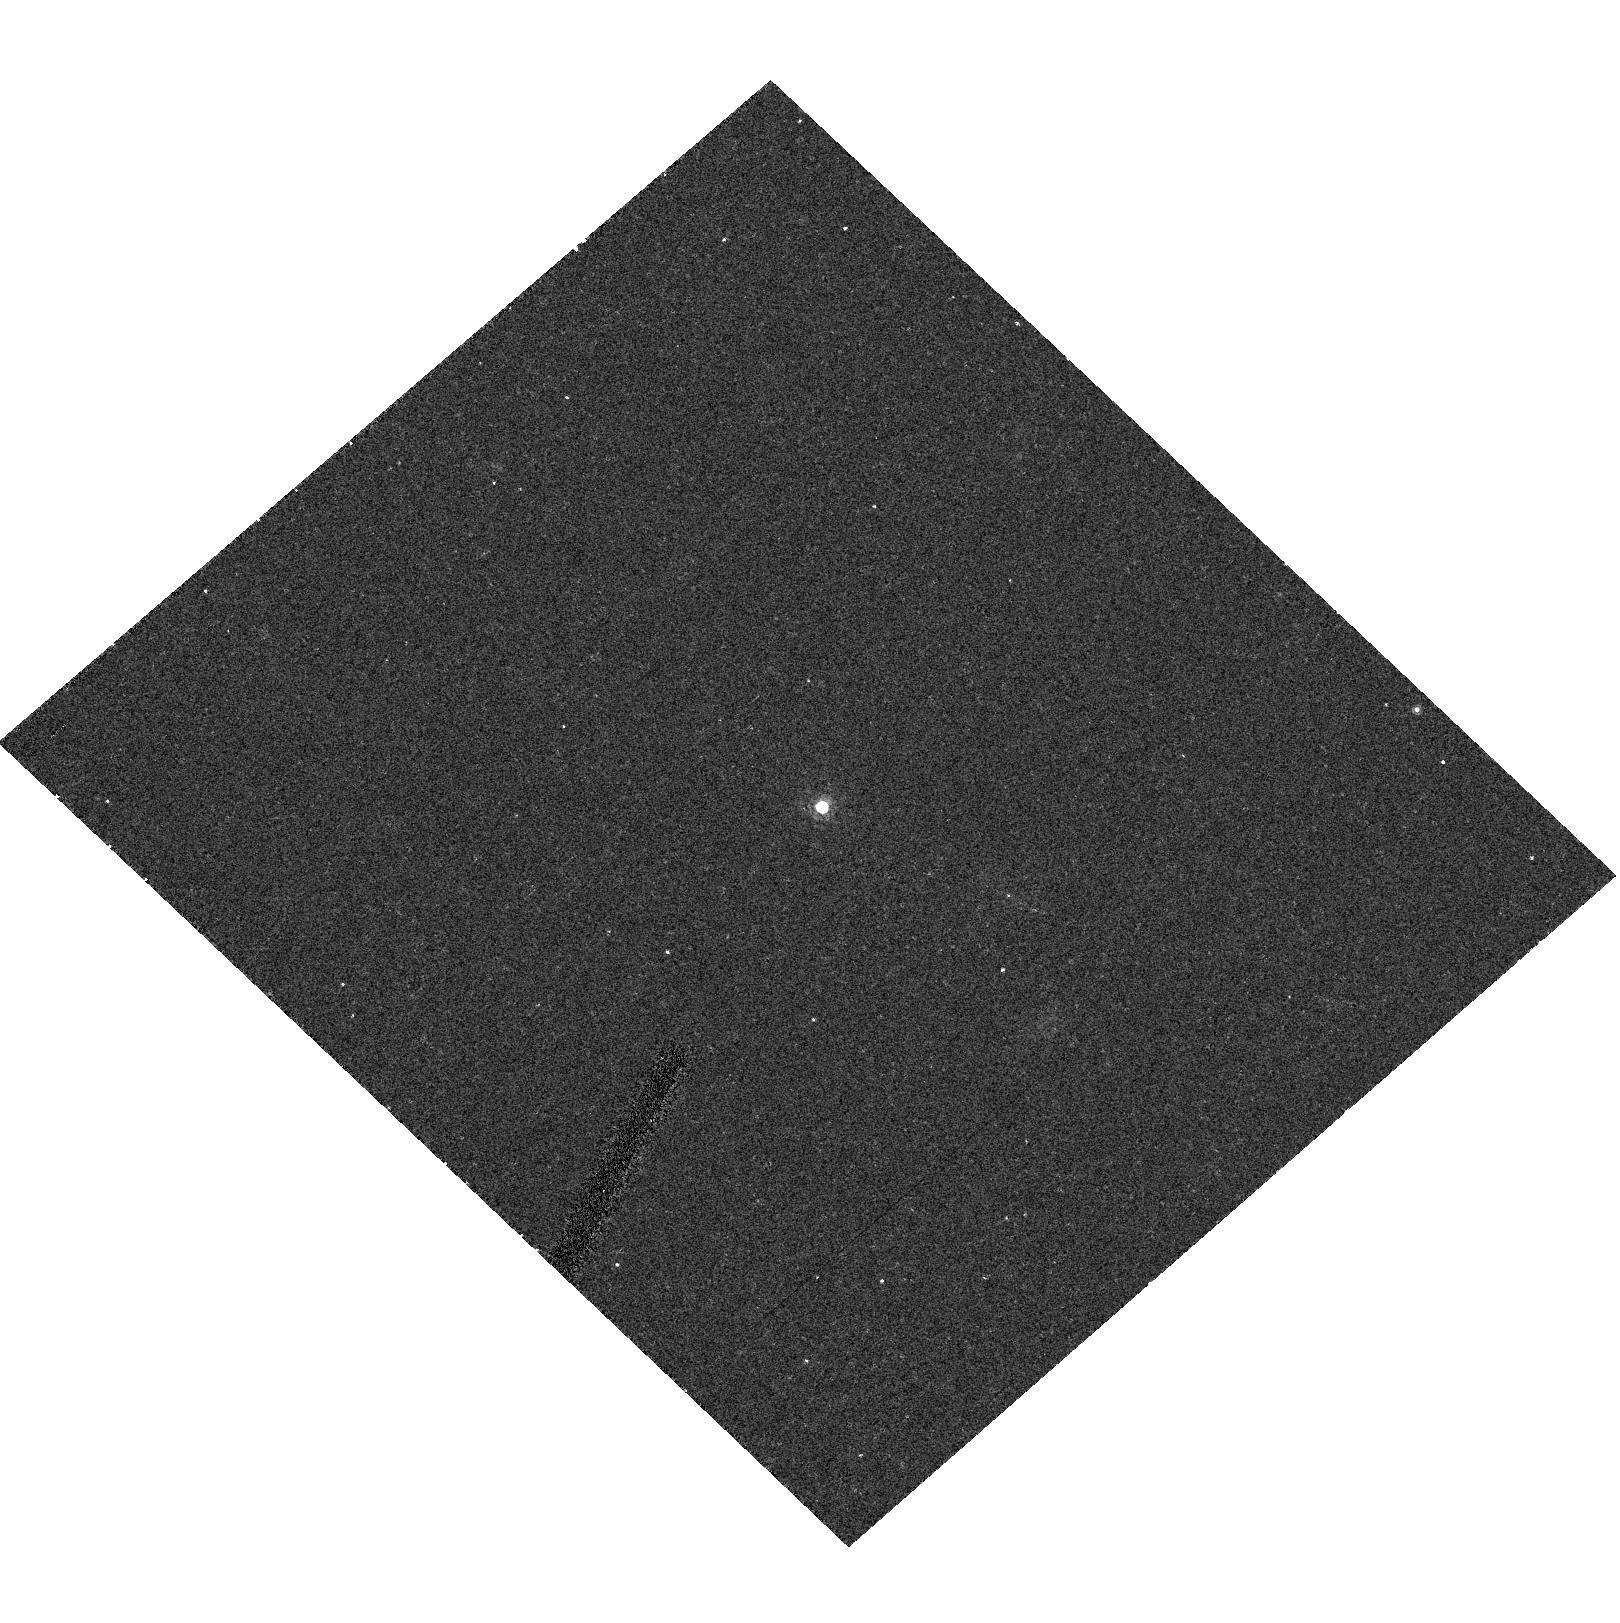
Target: QSO-120441-002149
Instrument: ACS/HRC
Filter: F775W
Exposure: 11 min
Observation ID: hst_9472_dz_acs_hrc_f775w_j8f3dz

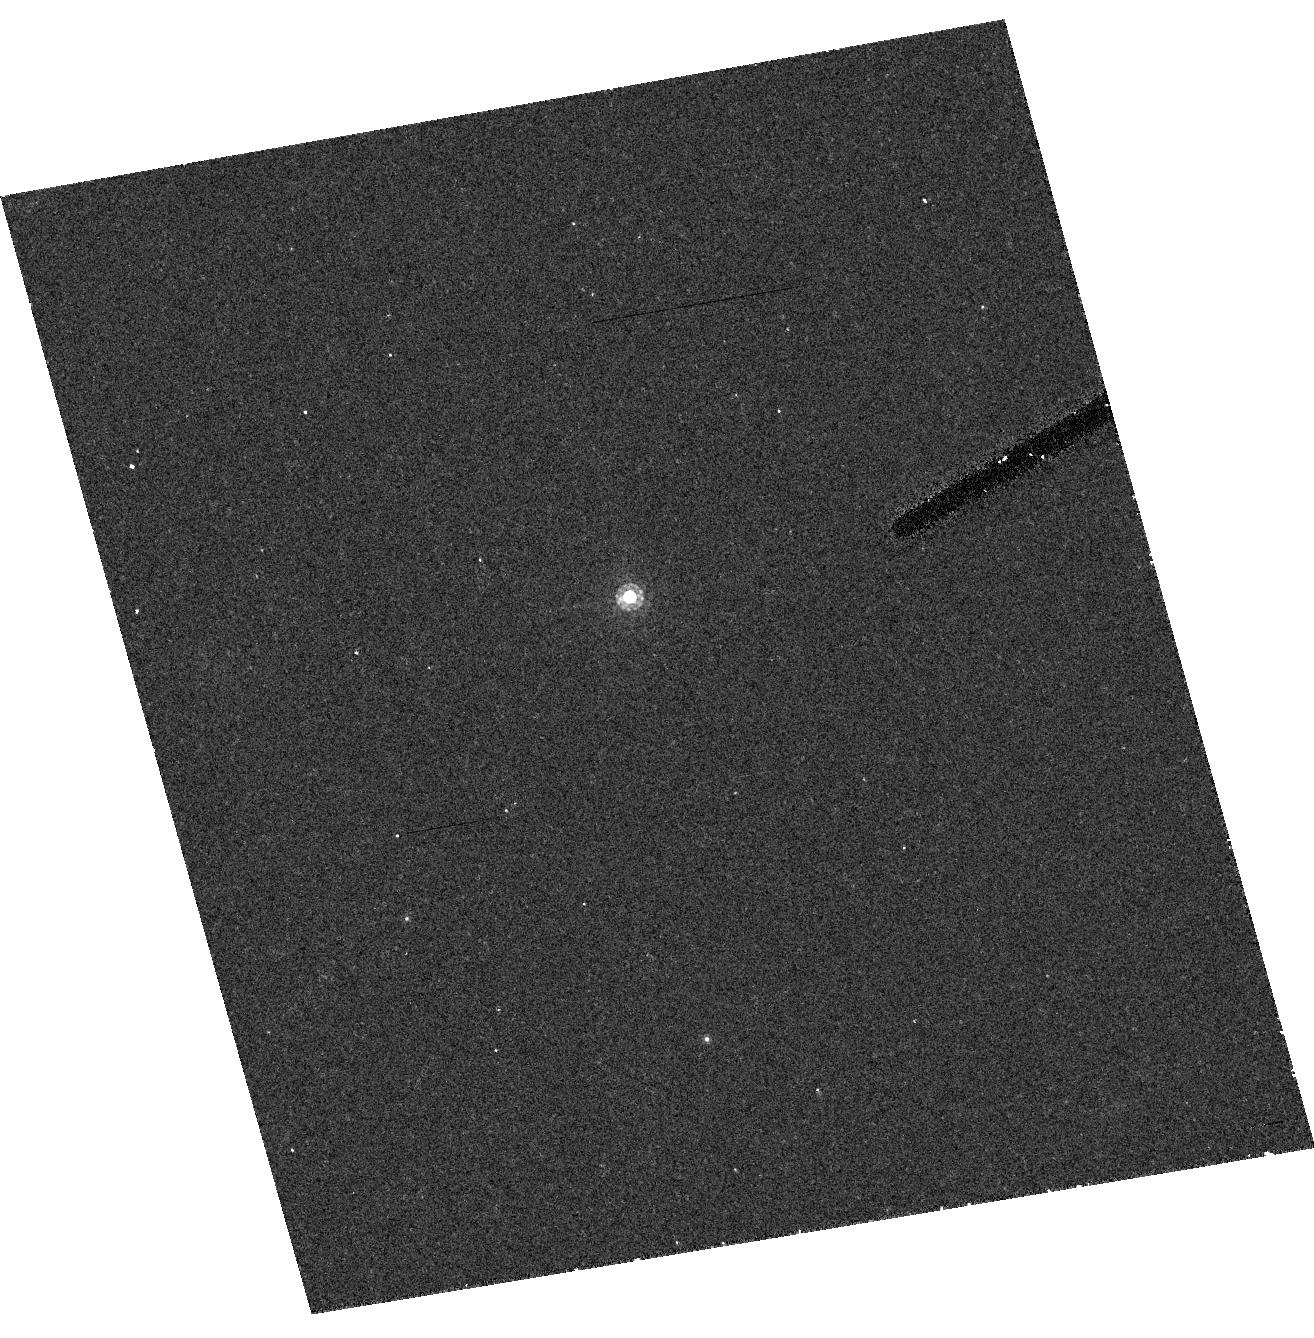
Target: QSO-140248+014634
Instrument: ACS/HRC
Filter: F775W
Exposure: 11 min
Observation ID: hst_9472_ew_acs_hrc_f775w_j8f3ew

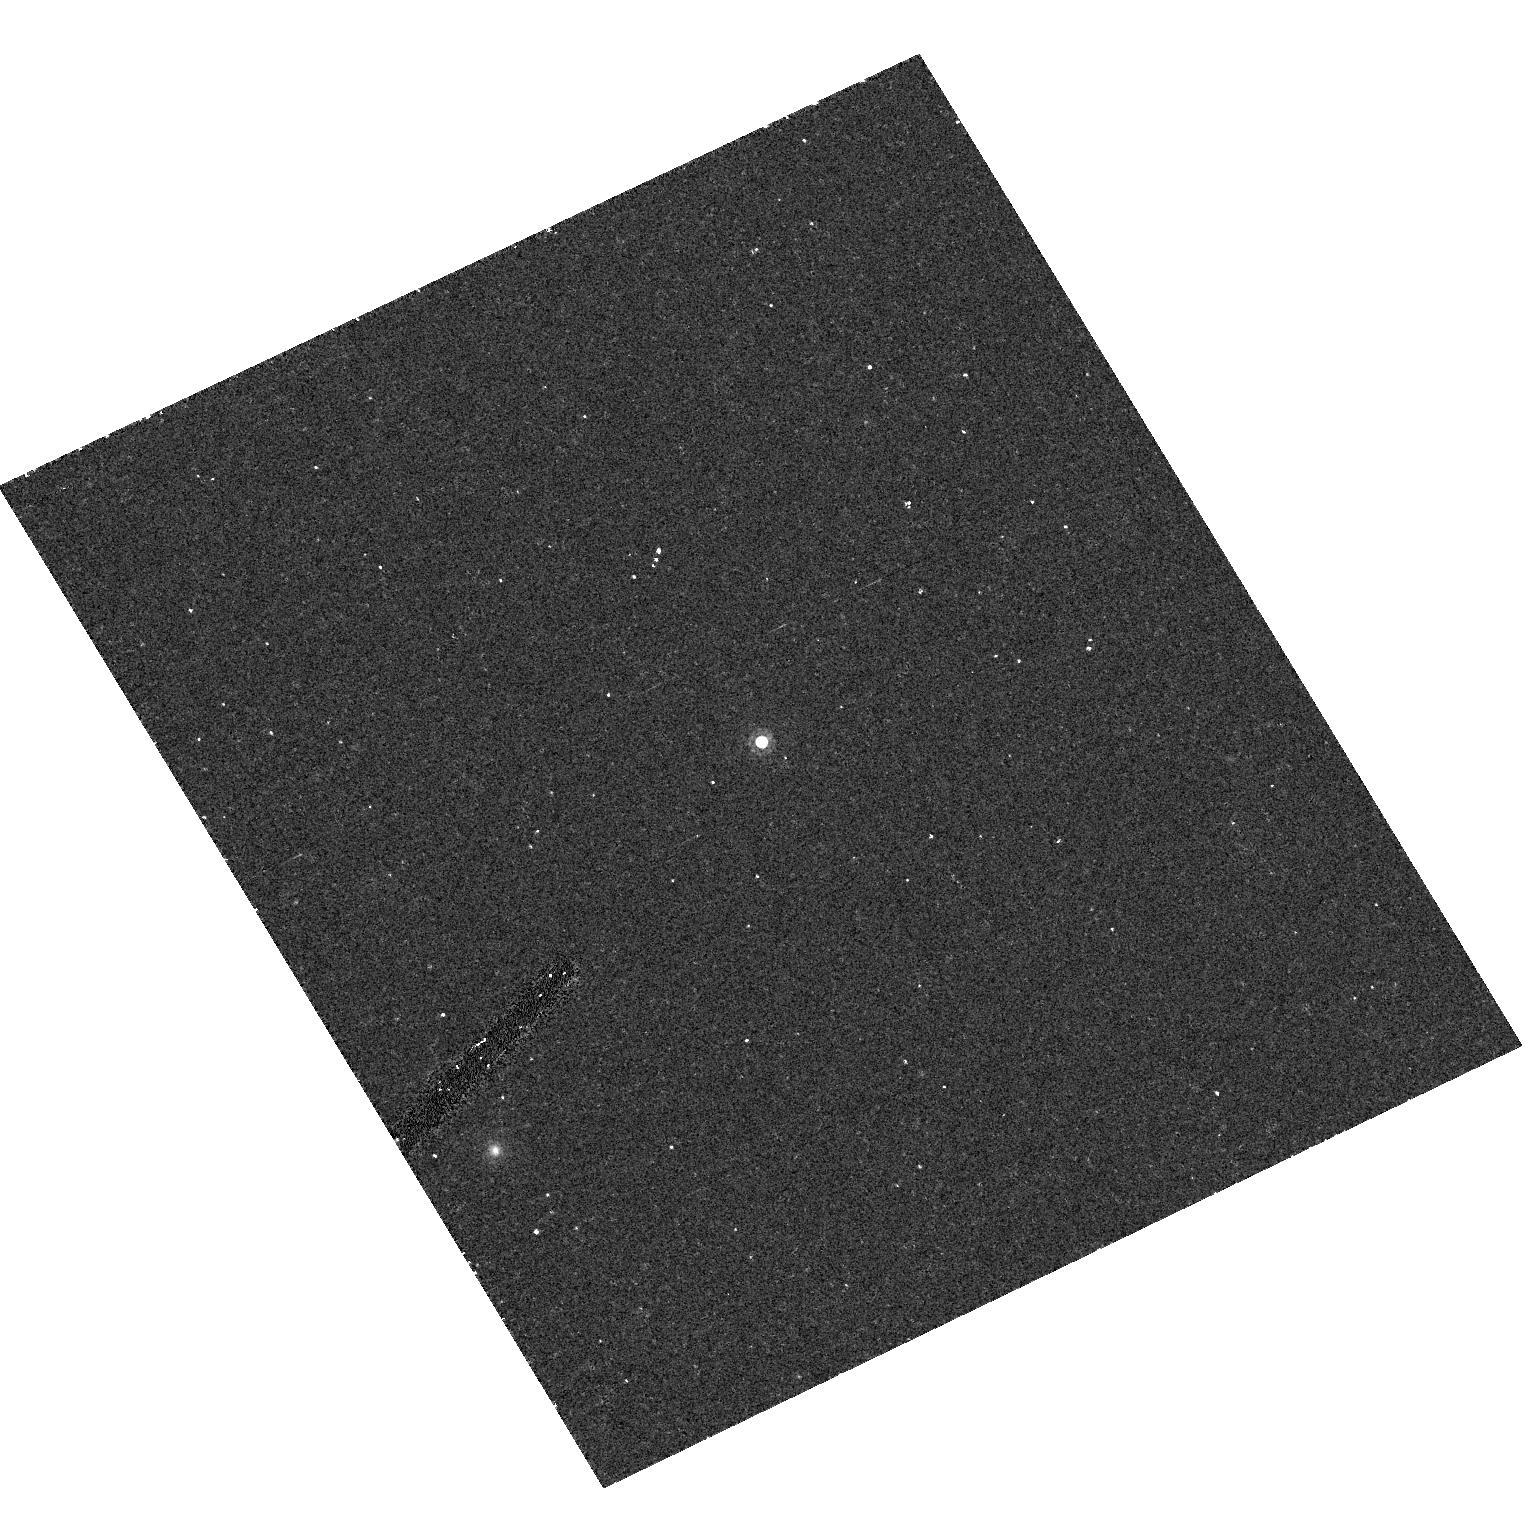
Target: QSO-112253+005329
Instrument: ACS/HRC
Filter: F775W
Exposure: 11 min
Observation ID: hst_9472_dq_acs_hrc_f775w_j8f3dq

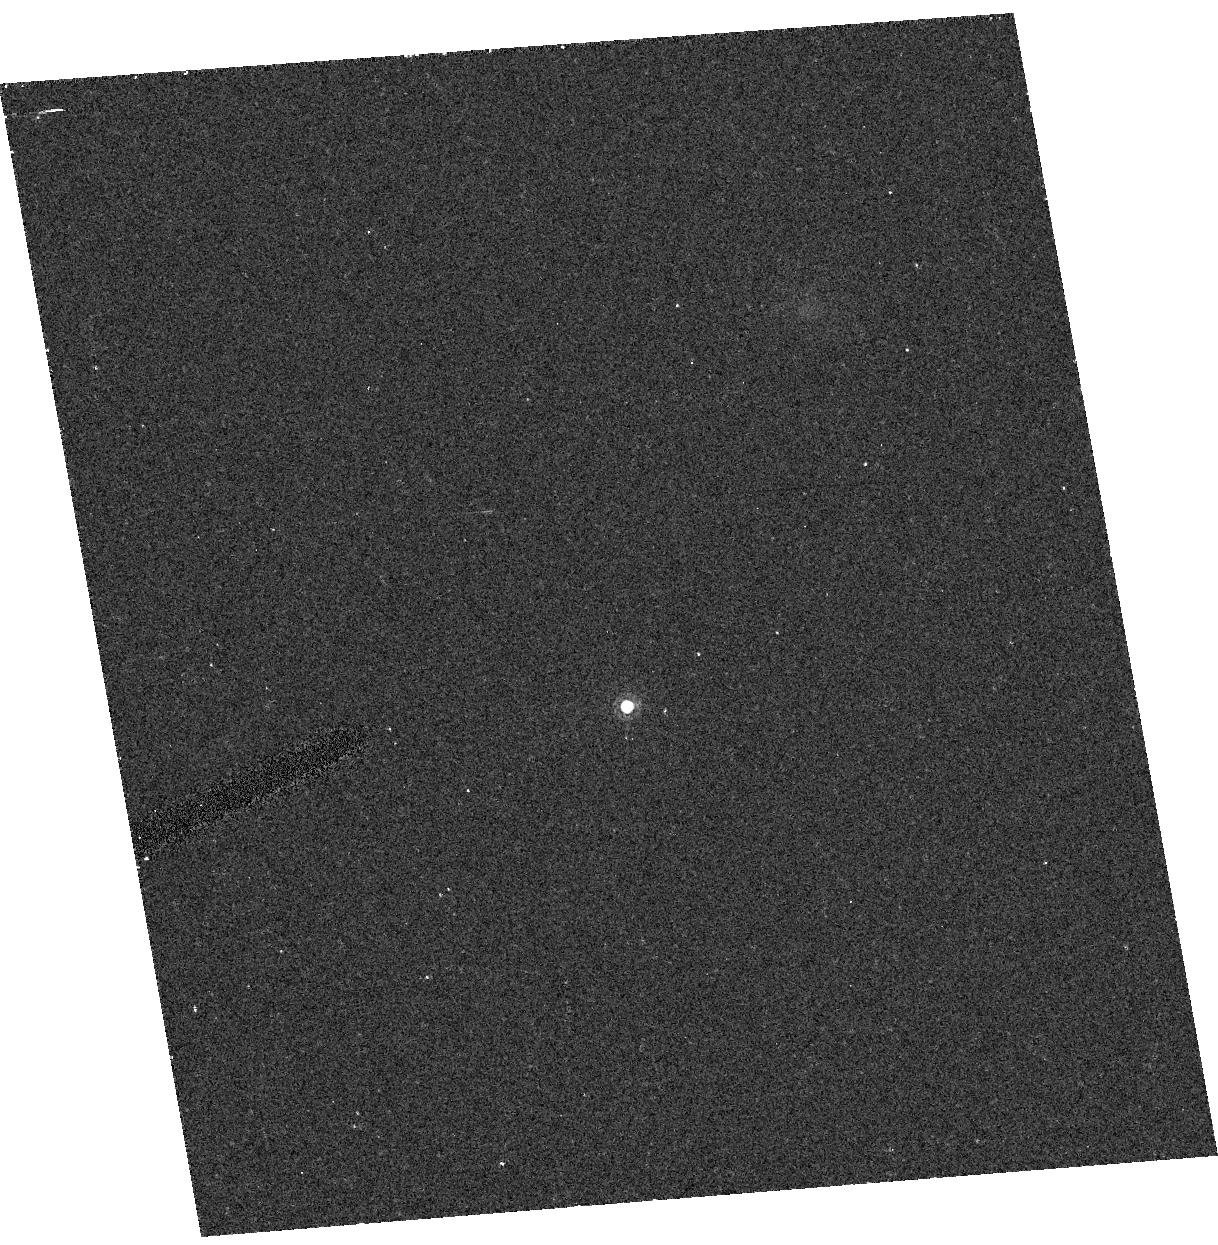
Target: QSO-023137-072854
Instrument: ACS/HRC
Filter: F775W
Exposure: 11 min
Observation ID: hst_9472_a8_acs_hrc_f775w_j8f3a8

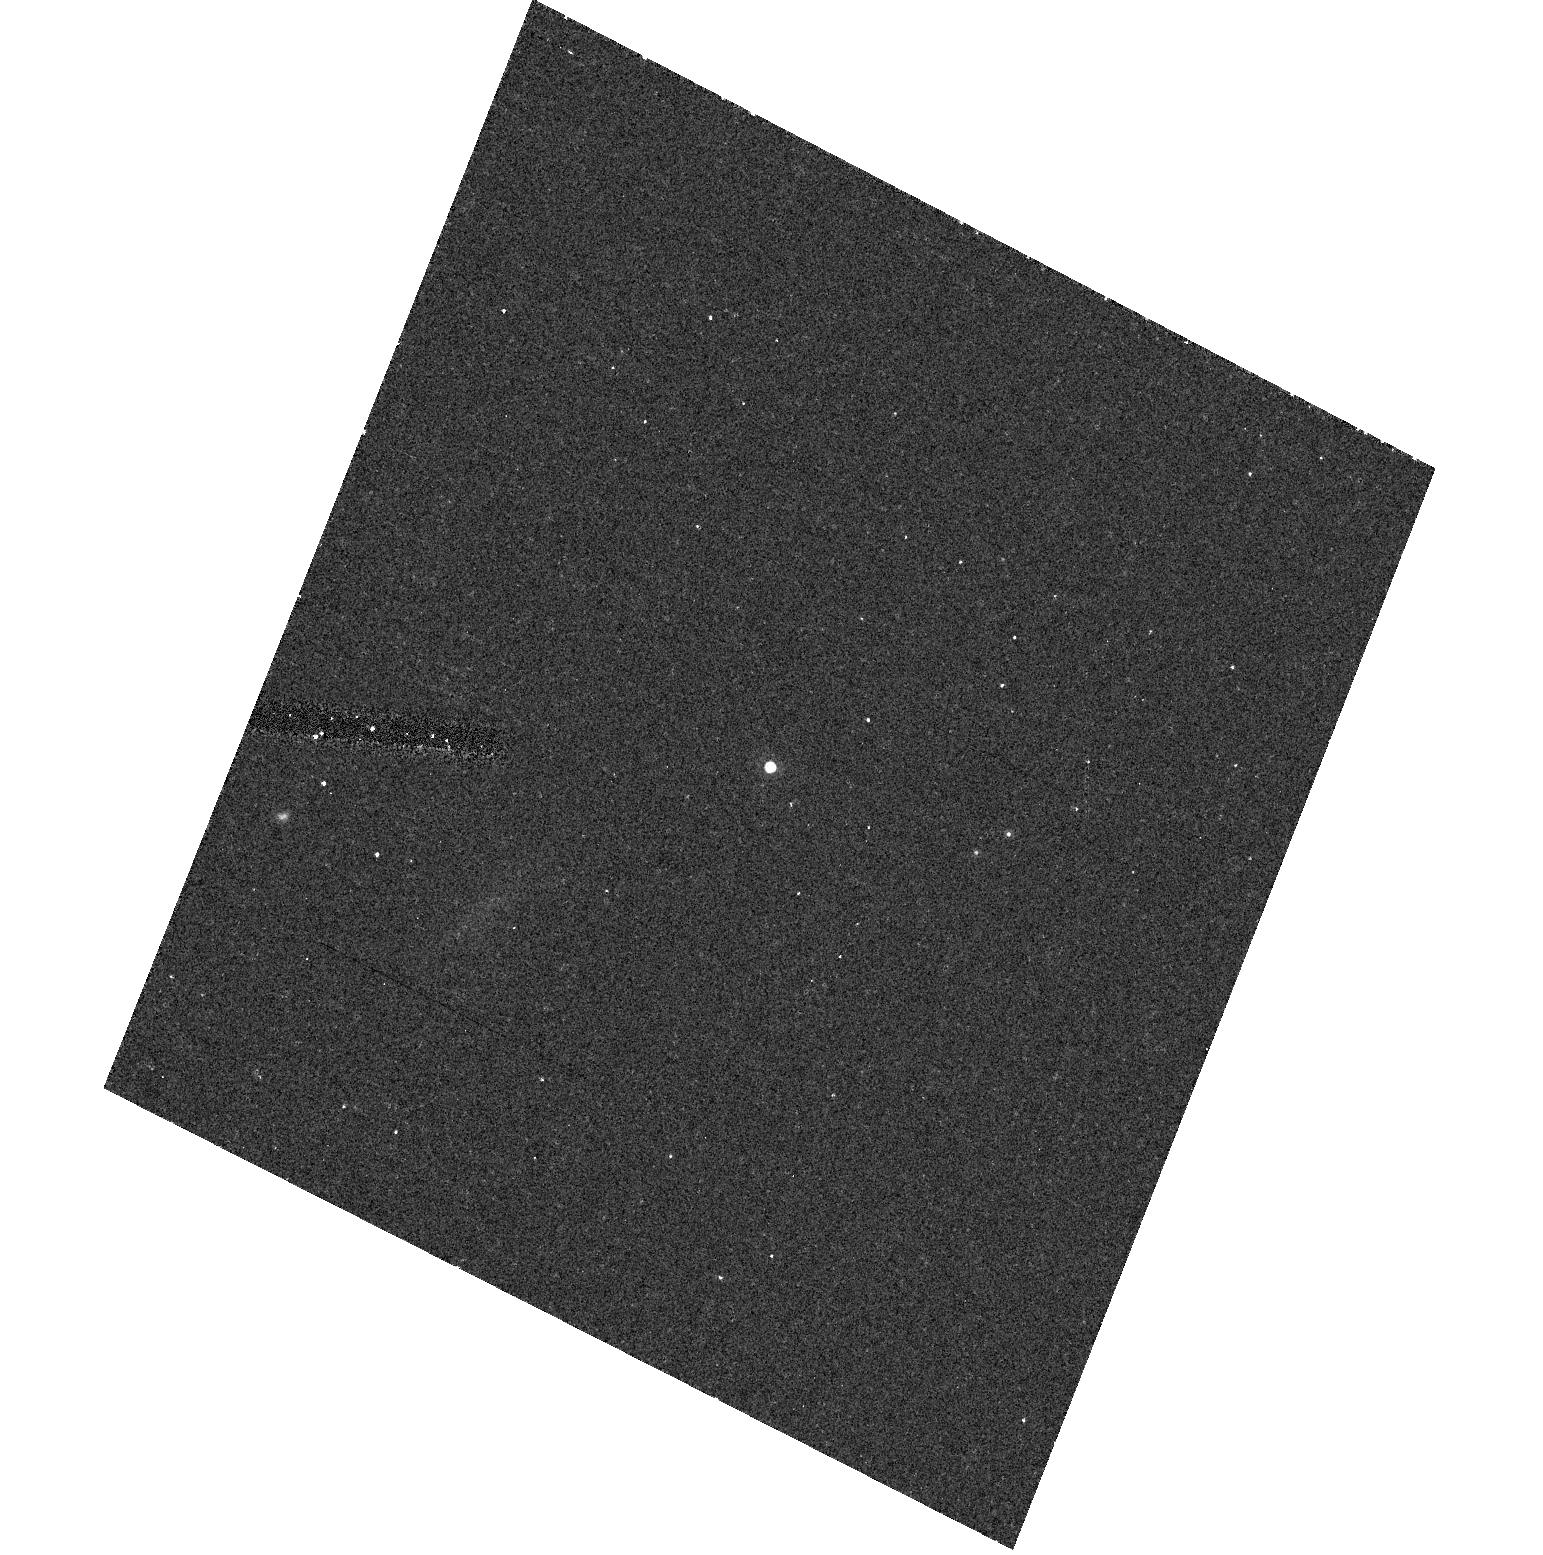
Target: QSO-221644+001348
Instrument: ACS/HRC
Filter: F775W
Exposure: 11 min
Observation ID: hst_9472_gj_acs_hrc_f775w_j8f3gj

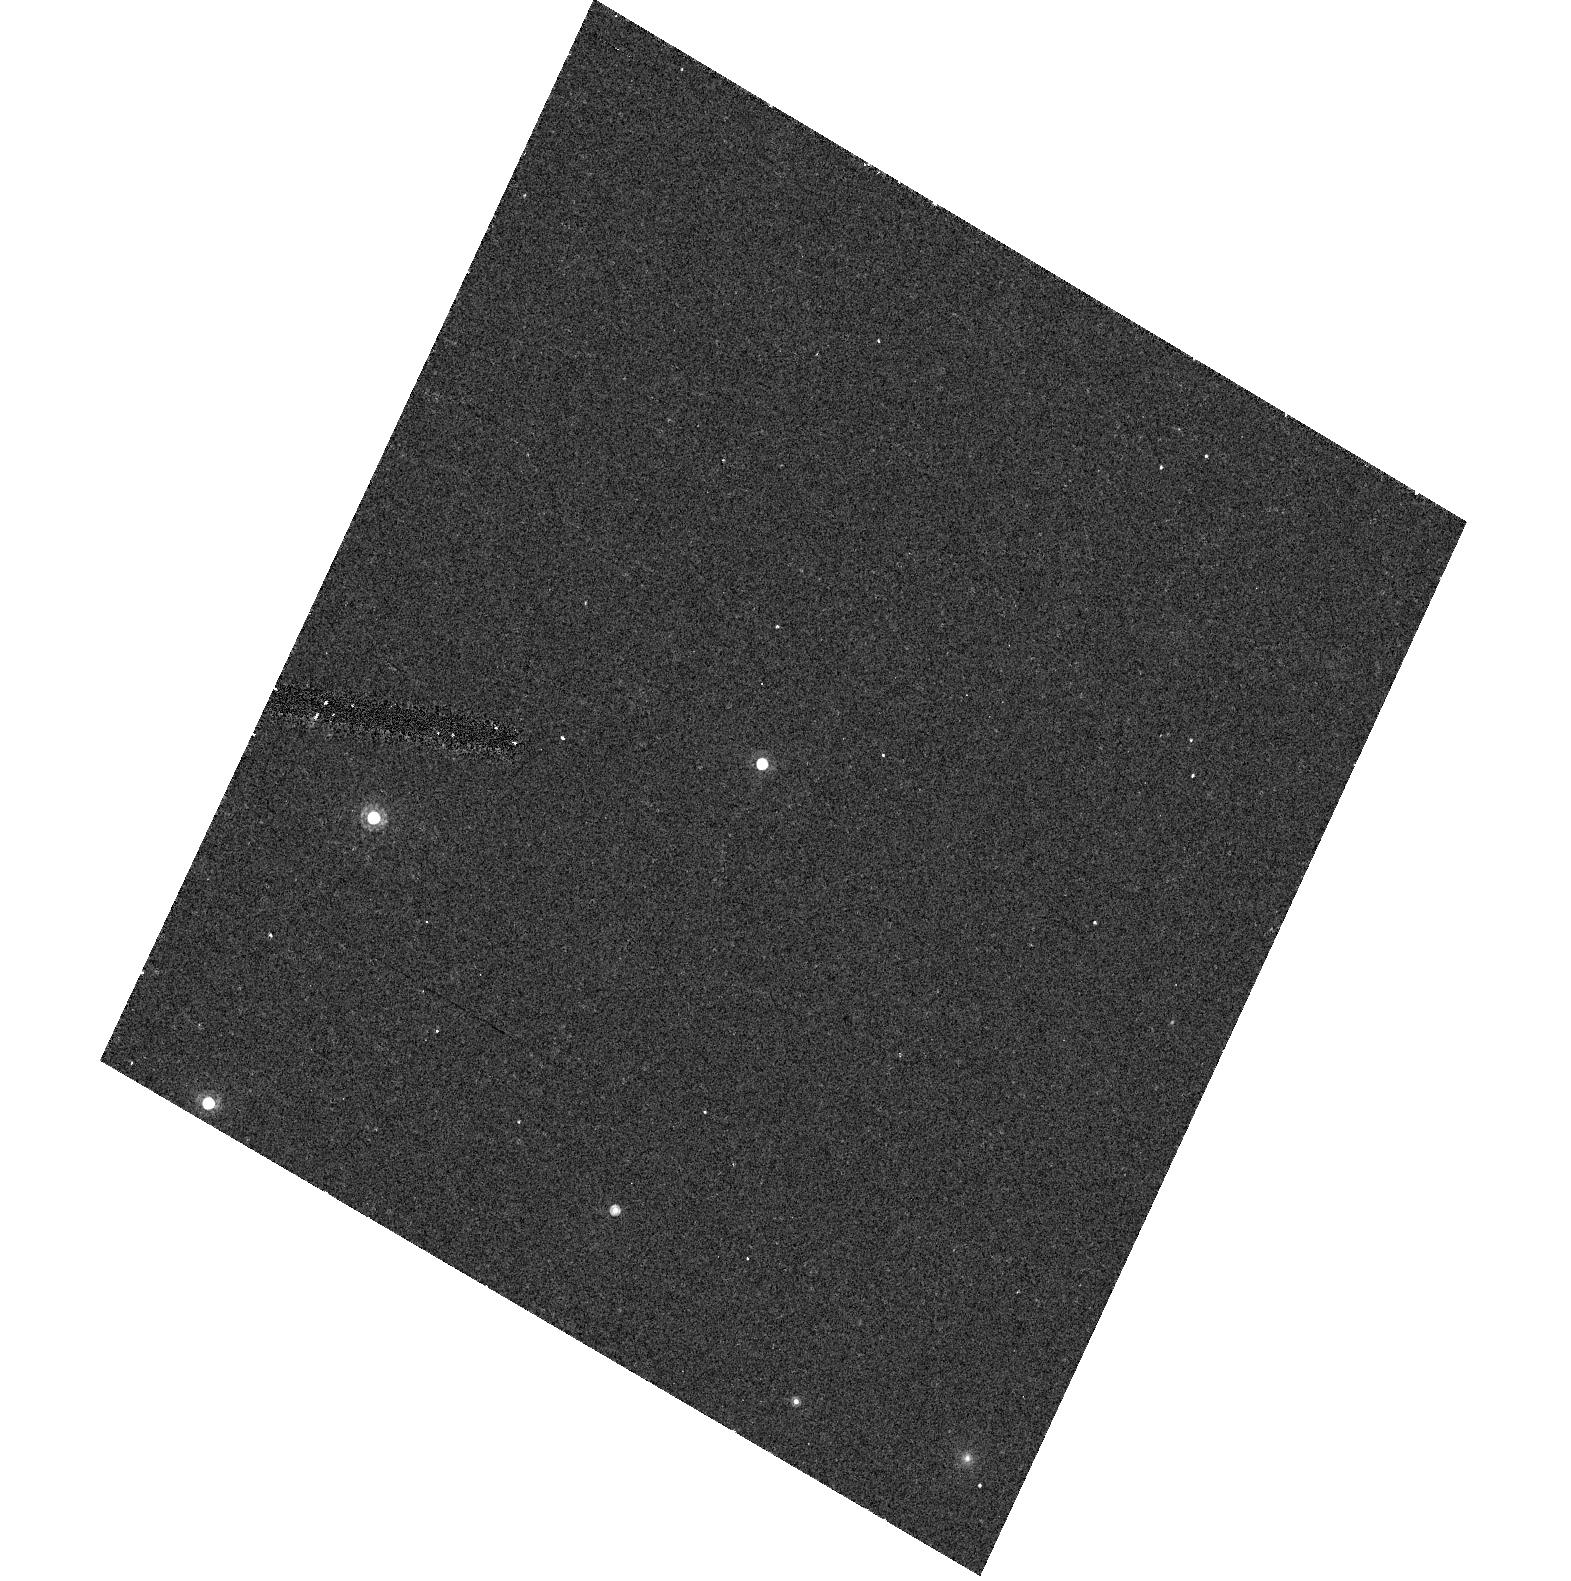
Target: QSO-210155-062711
Instrument: ACS/HRC
Filter: F775W
Exposure: 11 min
Observation ID: hst_9472_gb_acs_hrc_f775w_j8f3gb

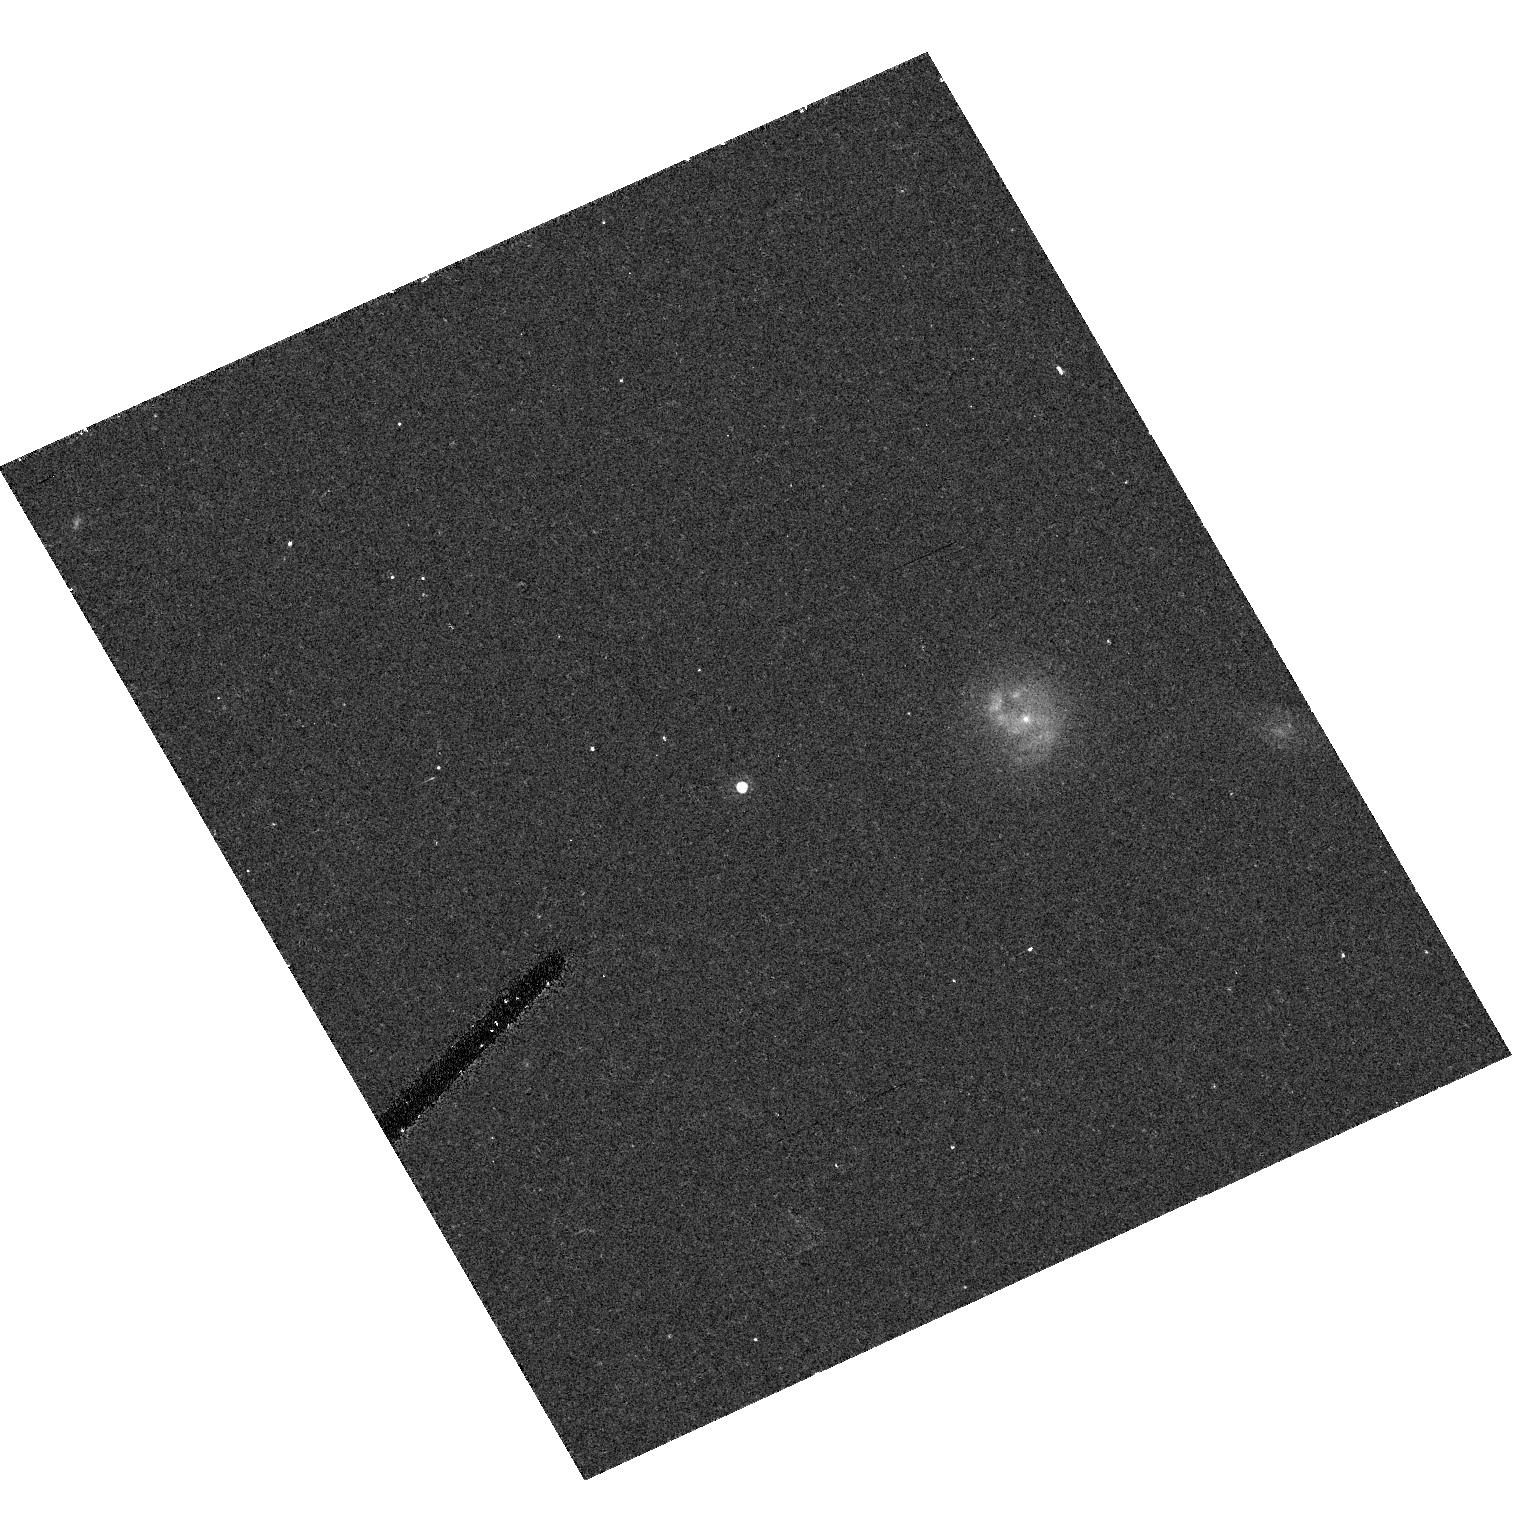
Target: QSO-123503-000331
Instrument: ACS/HRC
Filter: F775W
Exposure: 11 min
Observation ID: hst_9472_d8_acs_hrc_f775w_j8f3d8

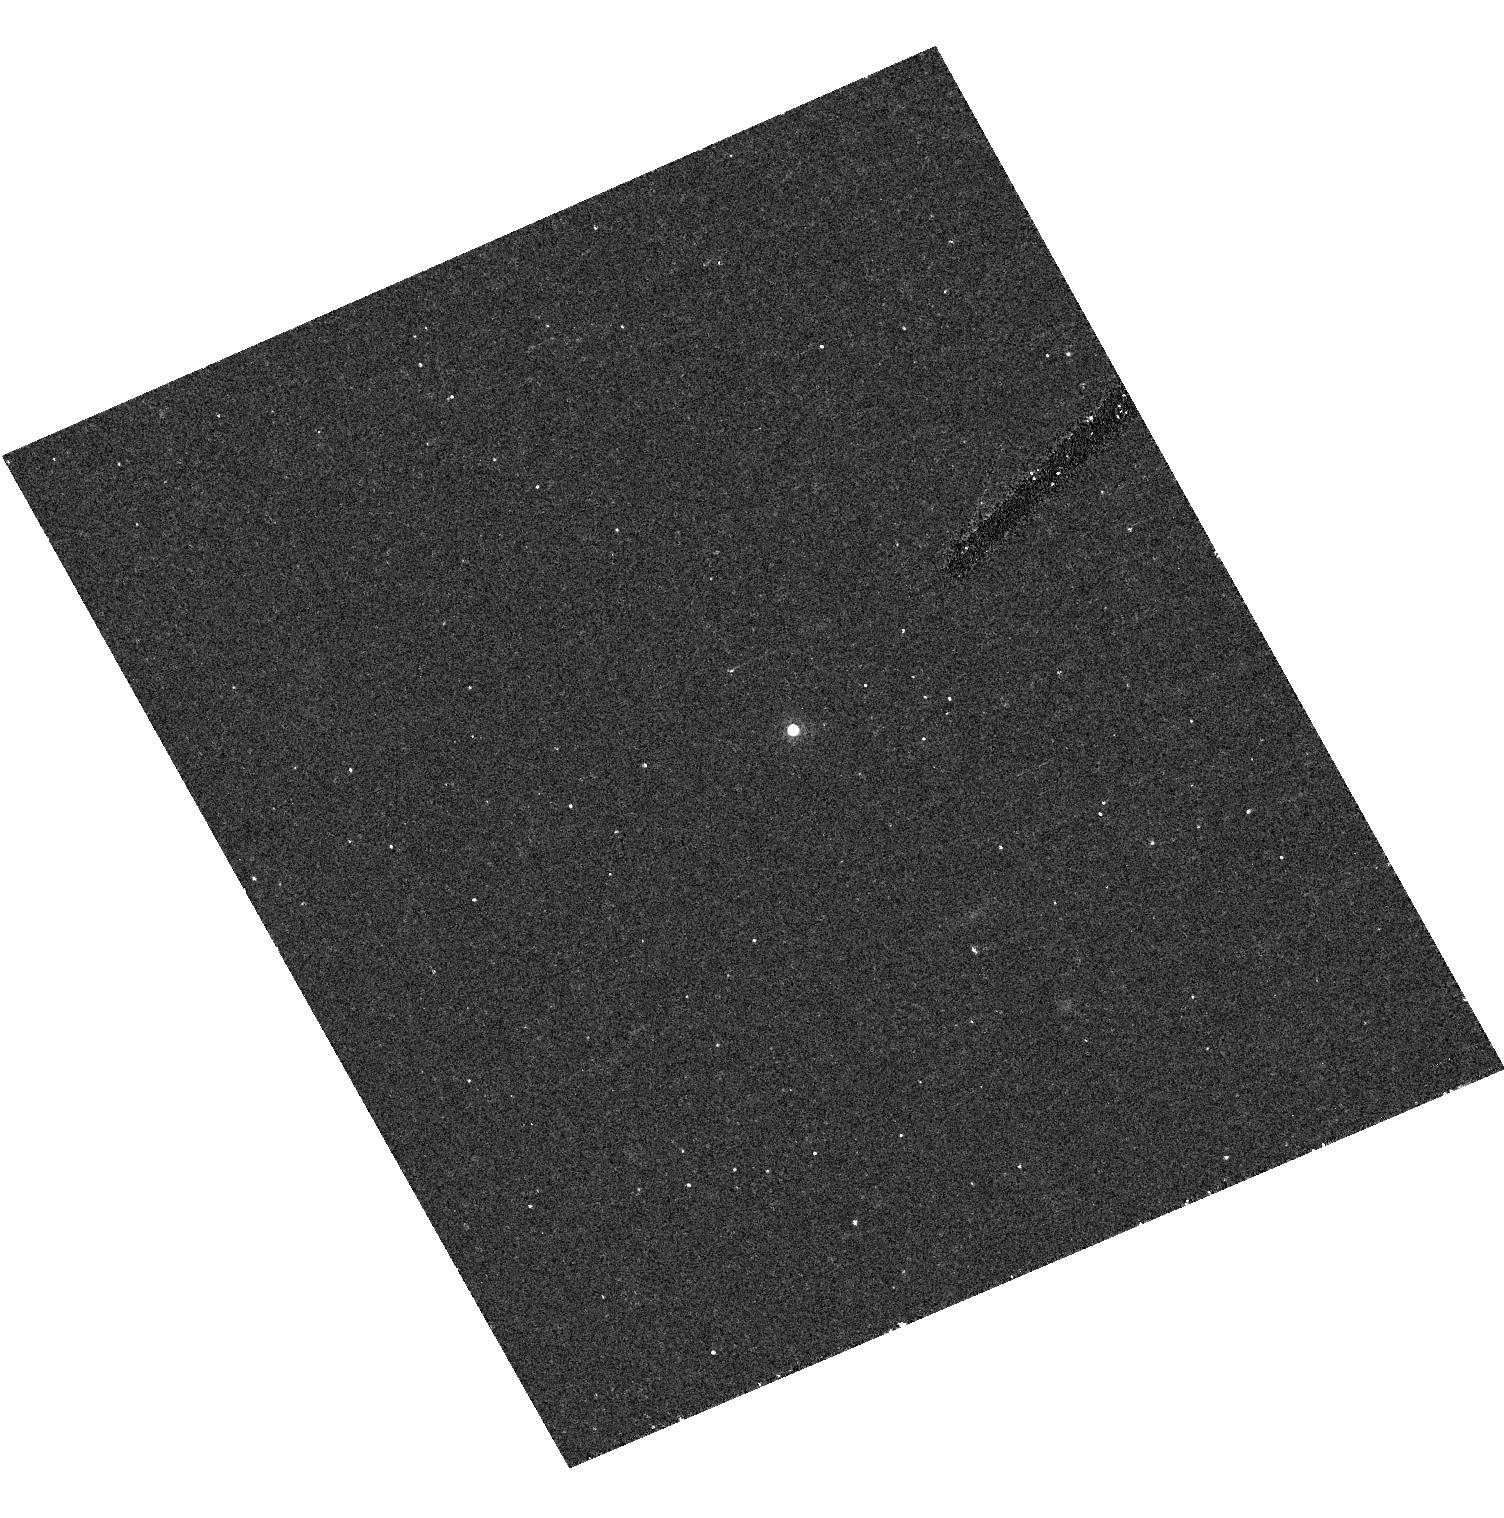
Target: QSO-130619+023658
Instrument: ACS/HRC
Filter: F775W
Exposure: 11 min
Observation ID: hst_9472_ej_acs_hrc_f775w_j8f3ej

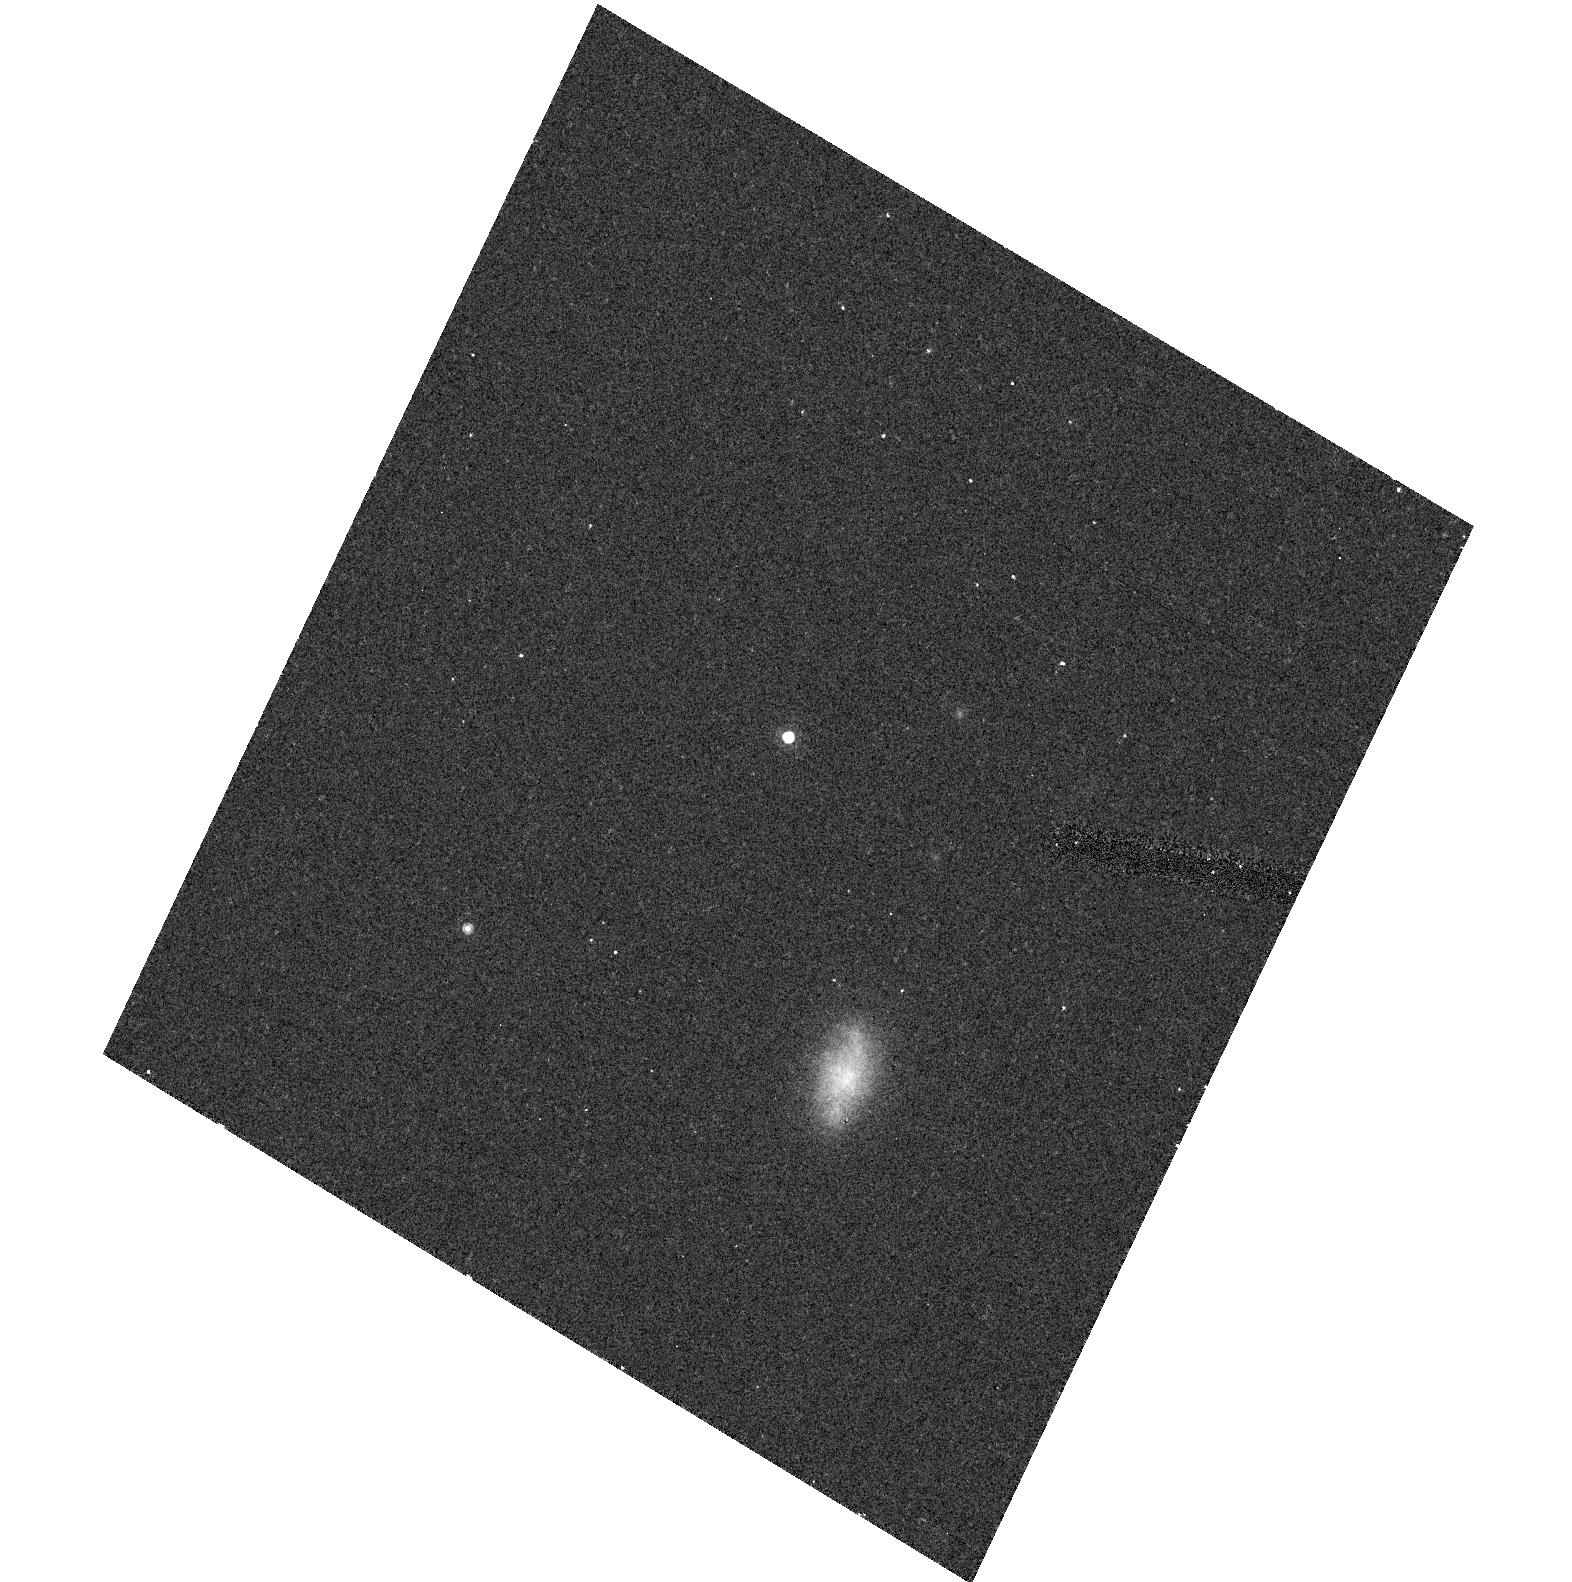
Target: QSO-145747+575332
Instrument: ACS/HRC
Filter: F775W
Exposure: 11 min
Observation ID: hst_9472_fk_acs_hrc_f775w_j8f3fk

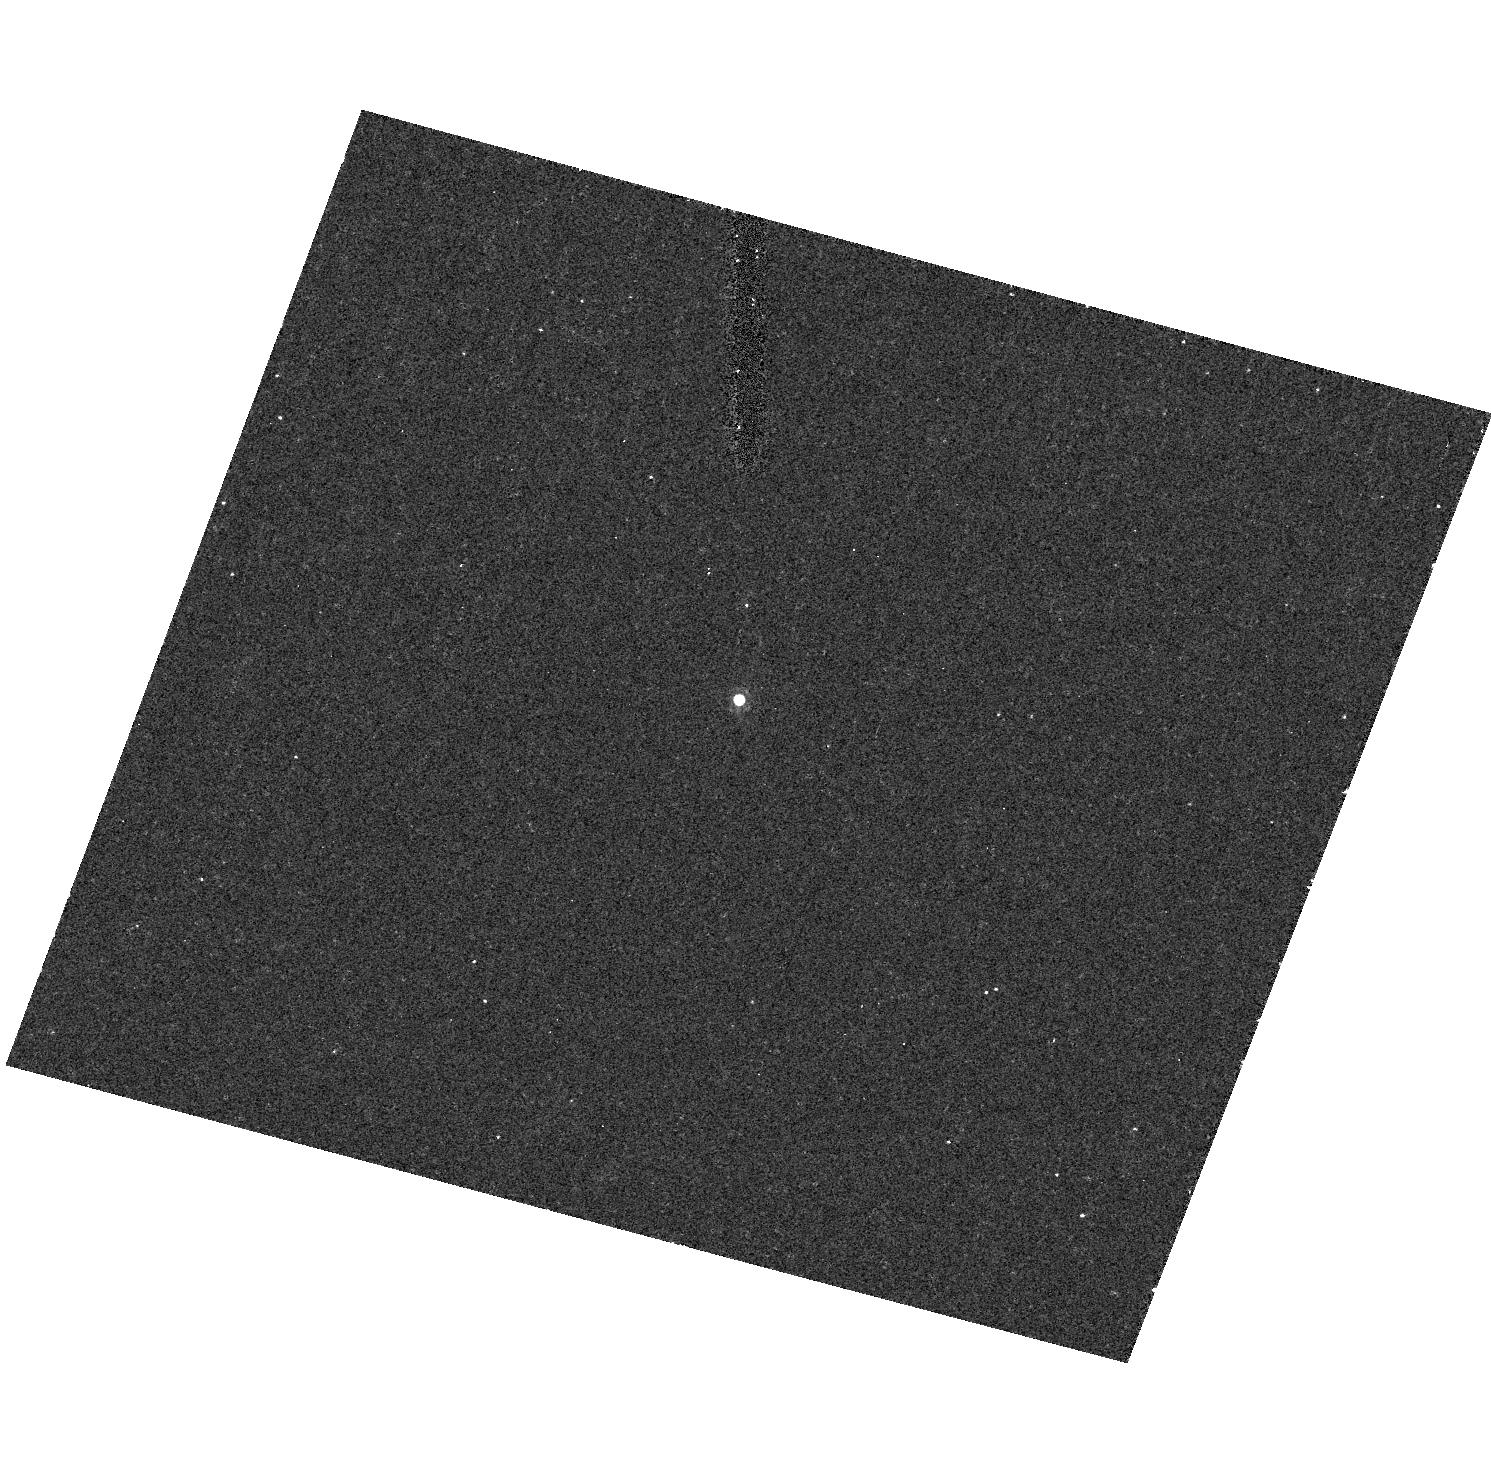
Target: QSO-150847+571501
Instrument: ACS/HRC
Filter: F775W
Exposure: 11 min
Observation ID: hst_9472_fm_acs_hrc_f775w_j8f3fm

A Snapshot Survey for Gravitational Lenses among z >= 4.0 Quasars (PI: Strauss, Michael A.)

Over the last few years, the Sloan Digital Sky Survey has revolutionized the study of high-redshift quasars by discovering over 200 objects with redshift greater than 4.0, more than doubling the number known in this redshift interval. The sample includes eight of the ten highest redshift quasars known. We propose a snapshot imaging survey of a well-defined sample of 250 z > 4.0 quasars in order to find objects which are gravitationally lensed. Lensing models including magnification bias predict that at least 4\% of quasars in a flux-limited sample at z > 4 will be multiply lensed. Therefore this survey should find of order 10 lensed quasars at high redshift; only one gravitationally lensed quasar is currently known at z > 4. This survey will provide by far the best sample to date of high-redshift gravitational lenses. The observed fraction of lenses can put strong constraints on cosmological models, in particular on the cosmological constant Lambda. In addition, magnification bias can significantly bias estimates of the luminosity function of quasars and the evolution thereof; this work will constrain how important an effect this is, and thereby give us a better understanding of the evolution of quasars and black holes at early epochs, as well as constrain models for black hole formation.